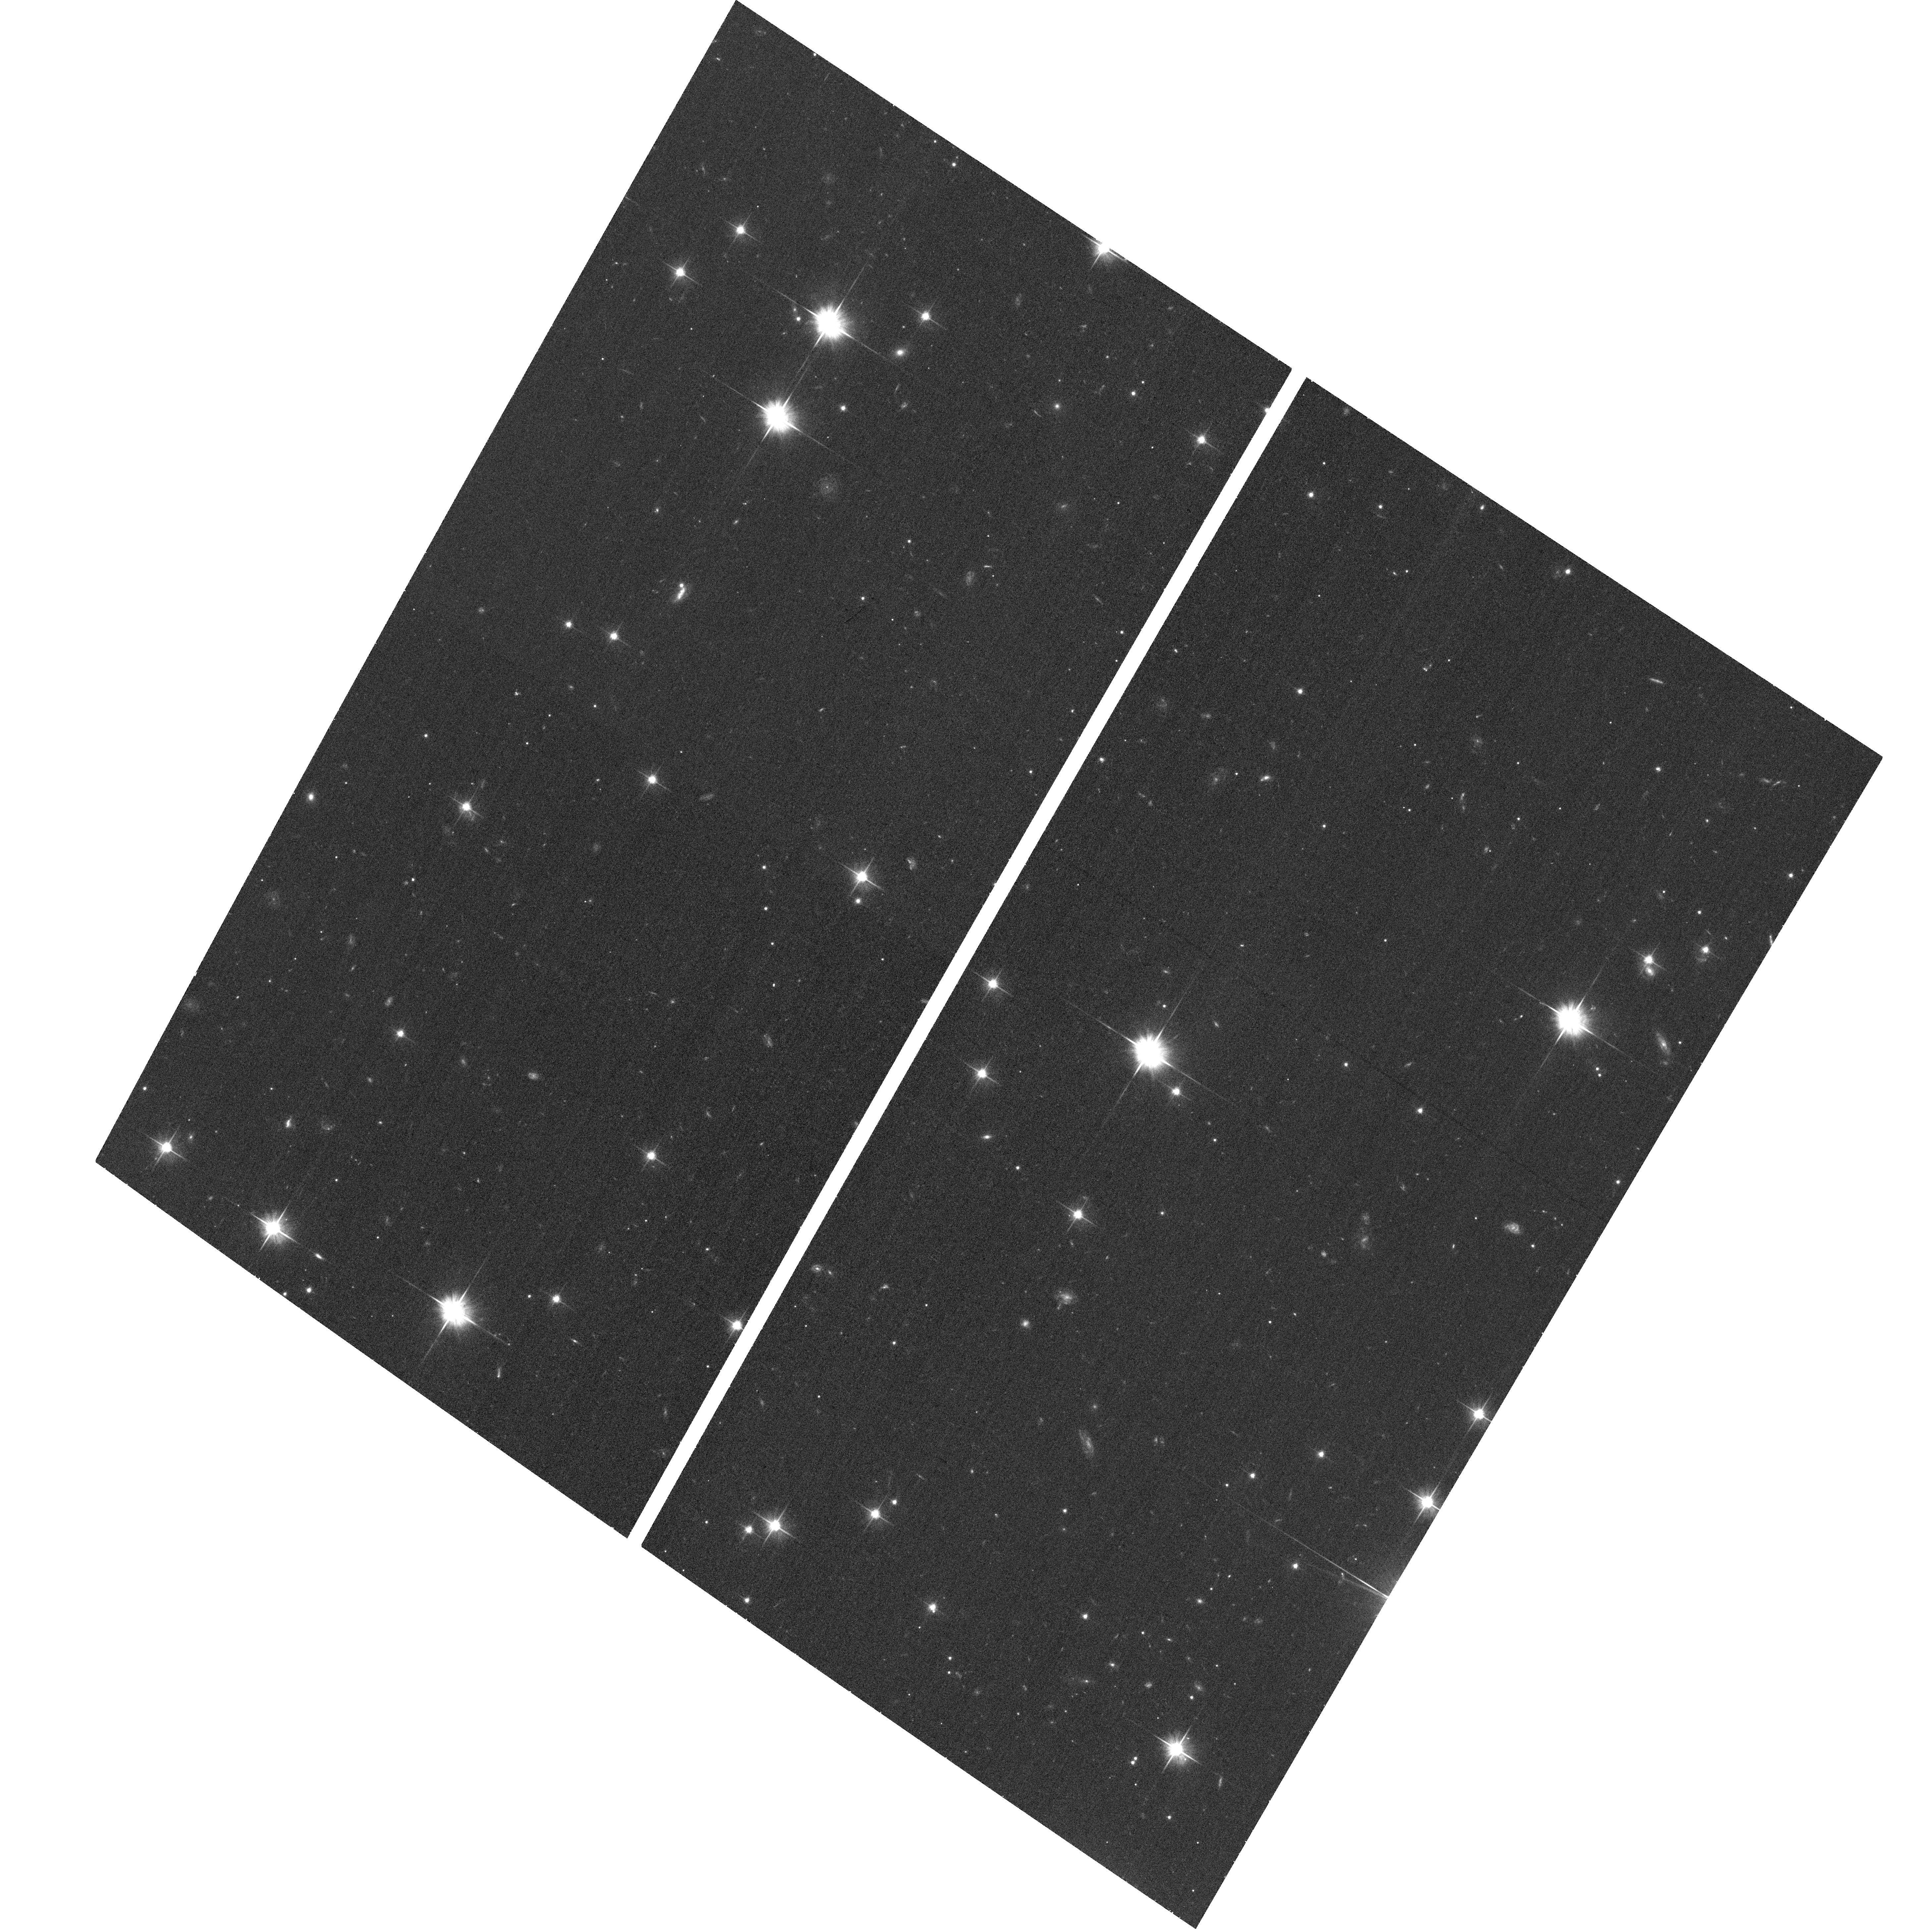
Target: GRB101225A
Instrument: ACS/WFC
Filter: F606W
Exposure: 15 min
Observation ID: hst_12438_01_acs_wfc_f606w_jbo601

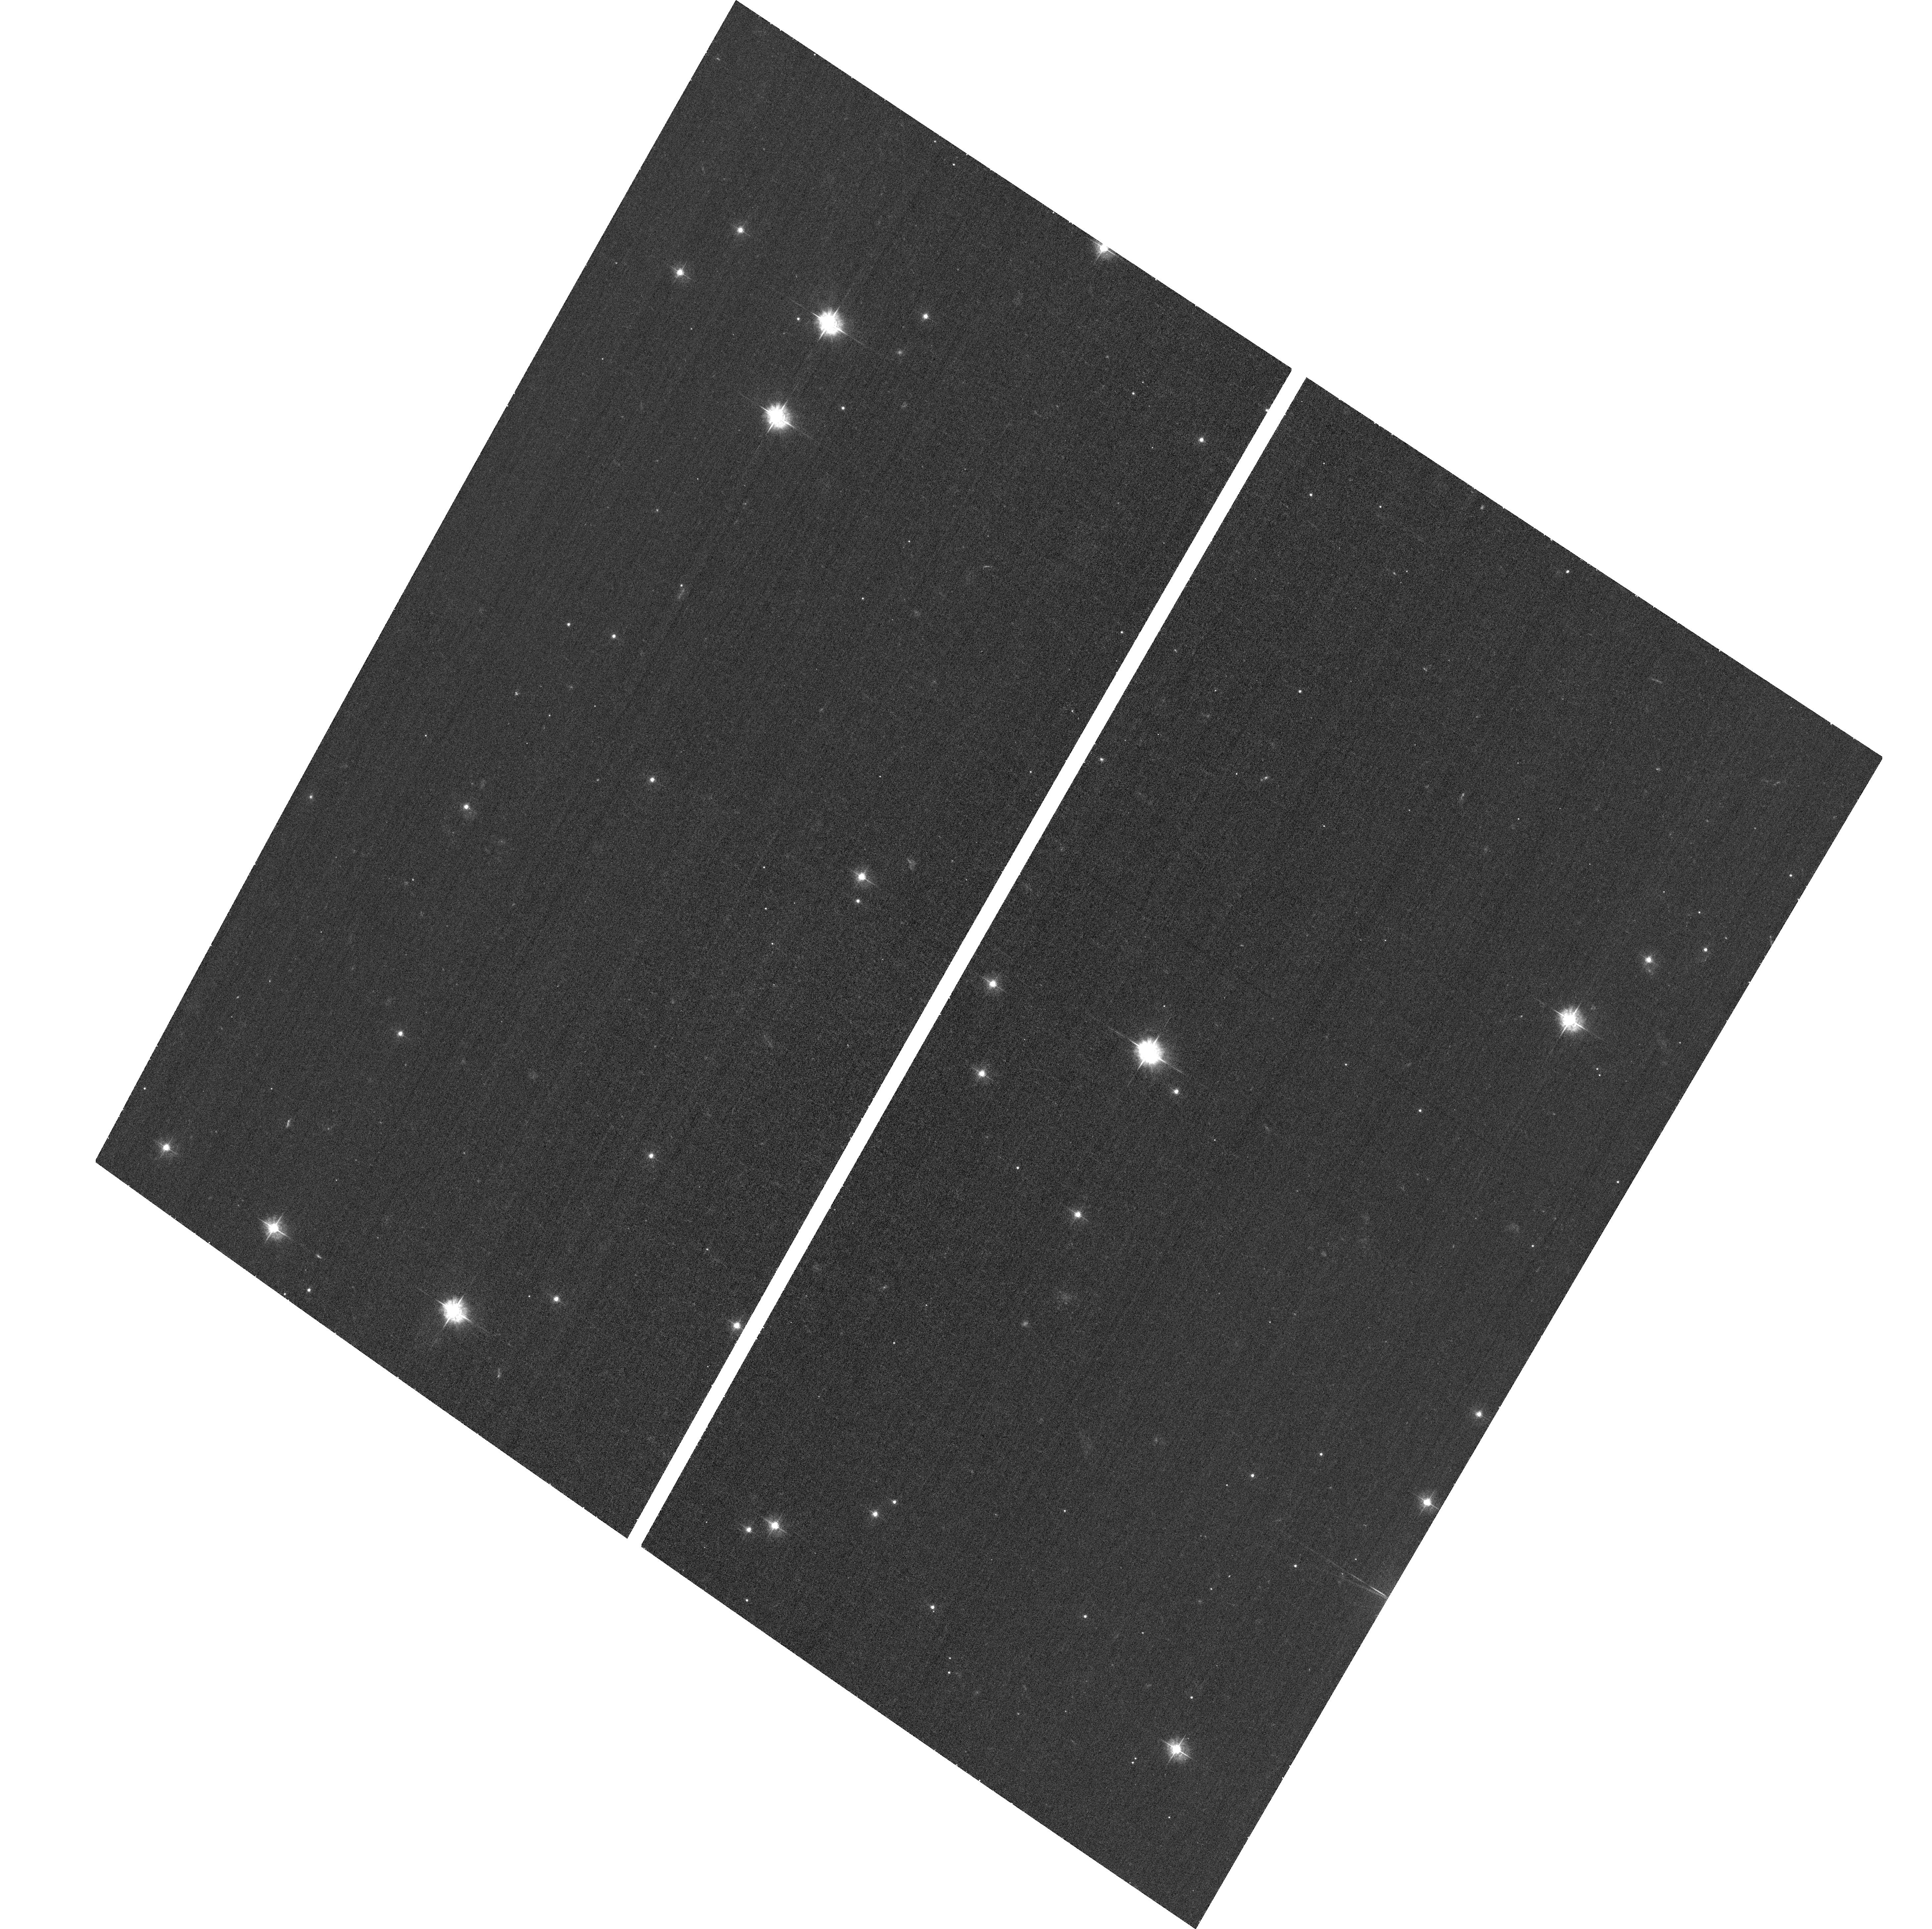
Target: GRB101225A
Instrument: ACS/WFC
Filter: F435W
Exposure: 17 min
Observation ID: hst_12438_01_acs_wfc_f435w_jbo601

HST observations of the exceptional Christmas-day gamma-ray burst (PI: Tanvir, Nial Rahil)

On Christmas day 2010, Swift detected one of the most unusual gamma-ray bursts (GRBs) ever seen. It apparently persisted for well over 1000s, had an extremely bright, and long lived X-ray afterglow, followed by a remarkably rapid decay, and exhibited an even longer slow decline in its (very blue) optical lightcurve. Recent observations establish a spectroscopic redshift z=0.4, and so GRB 101225 is not a member of the low-luminosity (and hence low-redshift) class as had been suggested. This leads to the natural question of what can produce such an event? Is this a classical GRB from core collapse or an phenomena involving a galactic nucleus (its early lightcurve and optical spectral were reminscent of Blazars)? Could it be an unusual progenitor in a low density medium (e.g. stellar halo), or a chemically extremely unusual system (e.g. ultra-low metallicity). Our proposed HST observations will help to directly address these questions. We will i) track the light curve to late times, directly measuring the total energy of the explosions, and searching for any evidence of an associated supernova - a supernova comparable to those seen in many long-GRBs is already ruled out by the ground data, but is of course the key to definitely associating this burst with a core-collapse event; ii) precisely position the afterglow on its host galaxy using the invariant PSF of HST to obtain positions much more accurately than is possible from the ground, this will allow us to ascertain if the burst is coincident with the galactic nucleus with far greater confidence and relate the burst to any star-forming regions; iii) characterize the nature of the host galaxy in comparison with those of other GRBs, and hence provide critical clues to the nature of the progenitor.